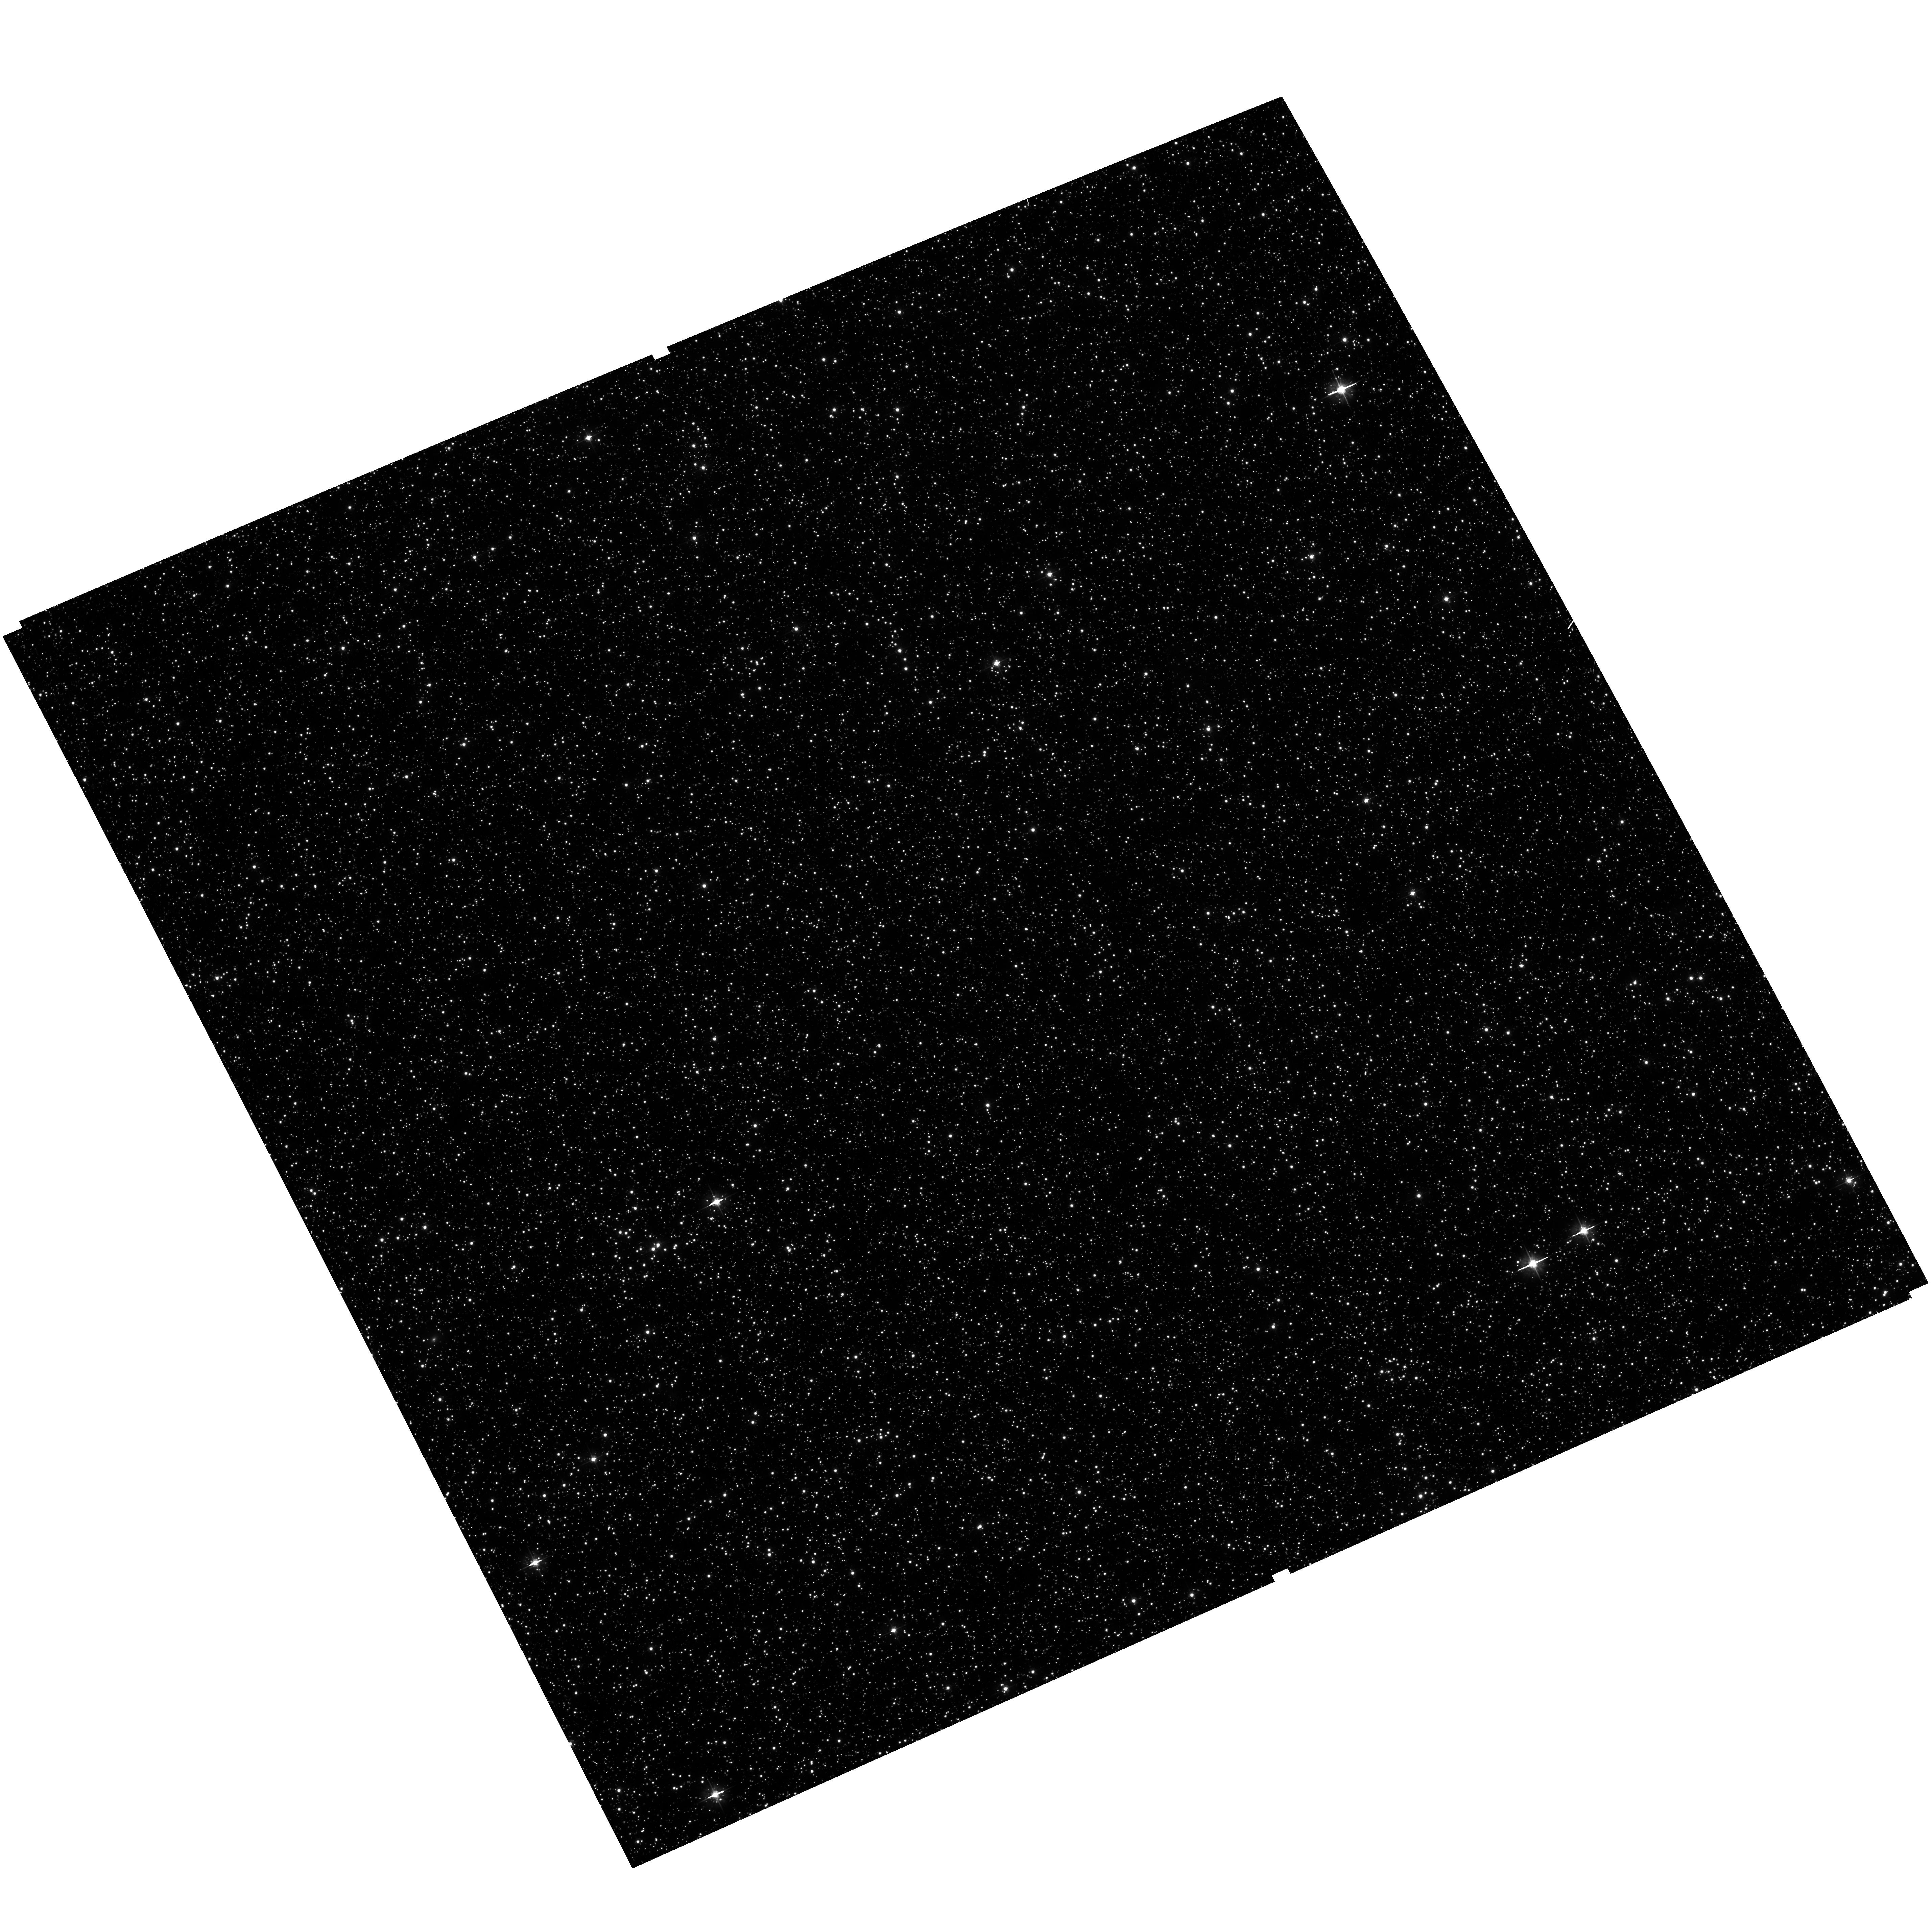
Target: field at RA 82.621°, Dec -69.842°. Instrument: ACS/WFC. Filter: F475W. Exposure: 17 min. Observation ID: hst_12257_20_acs_wfc_f475w_jbhy20

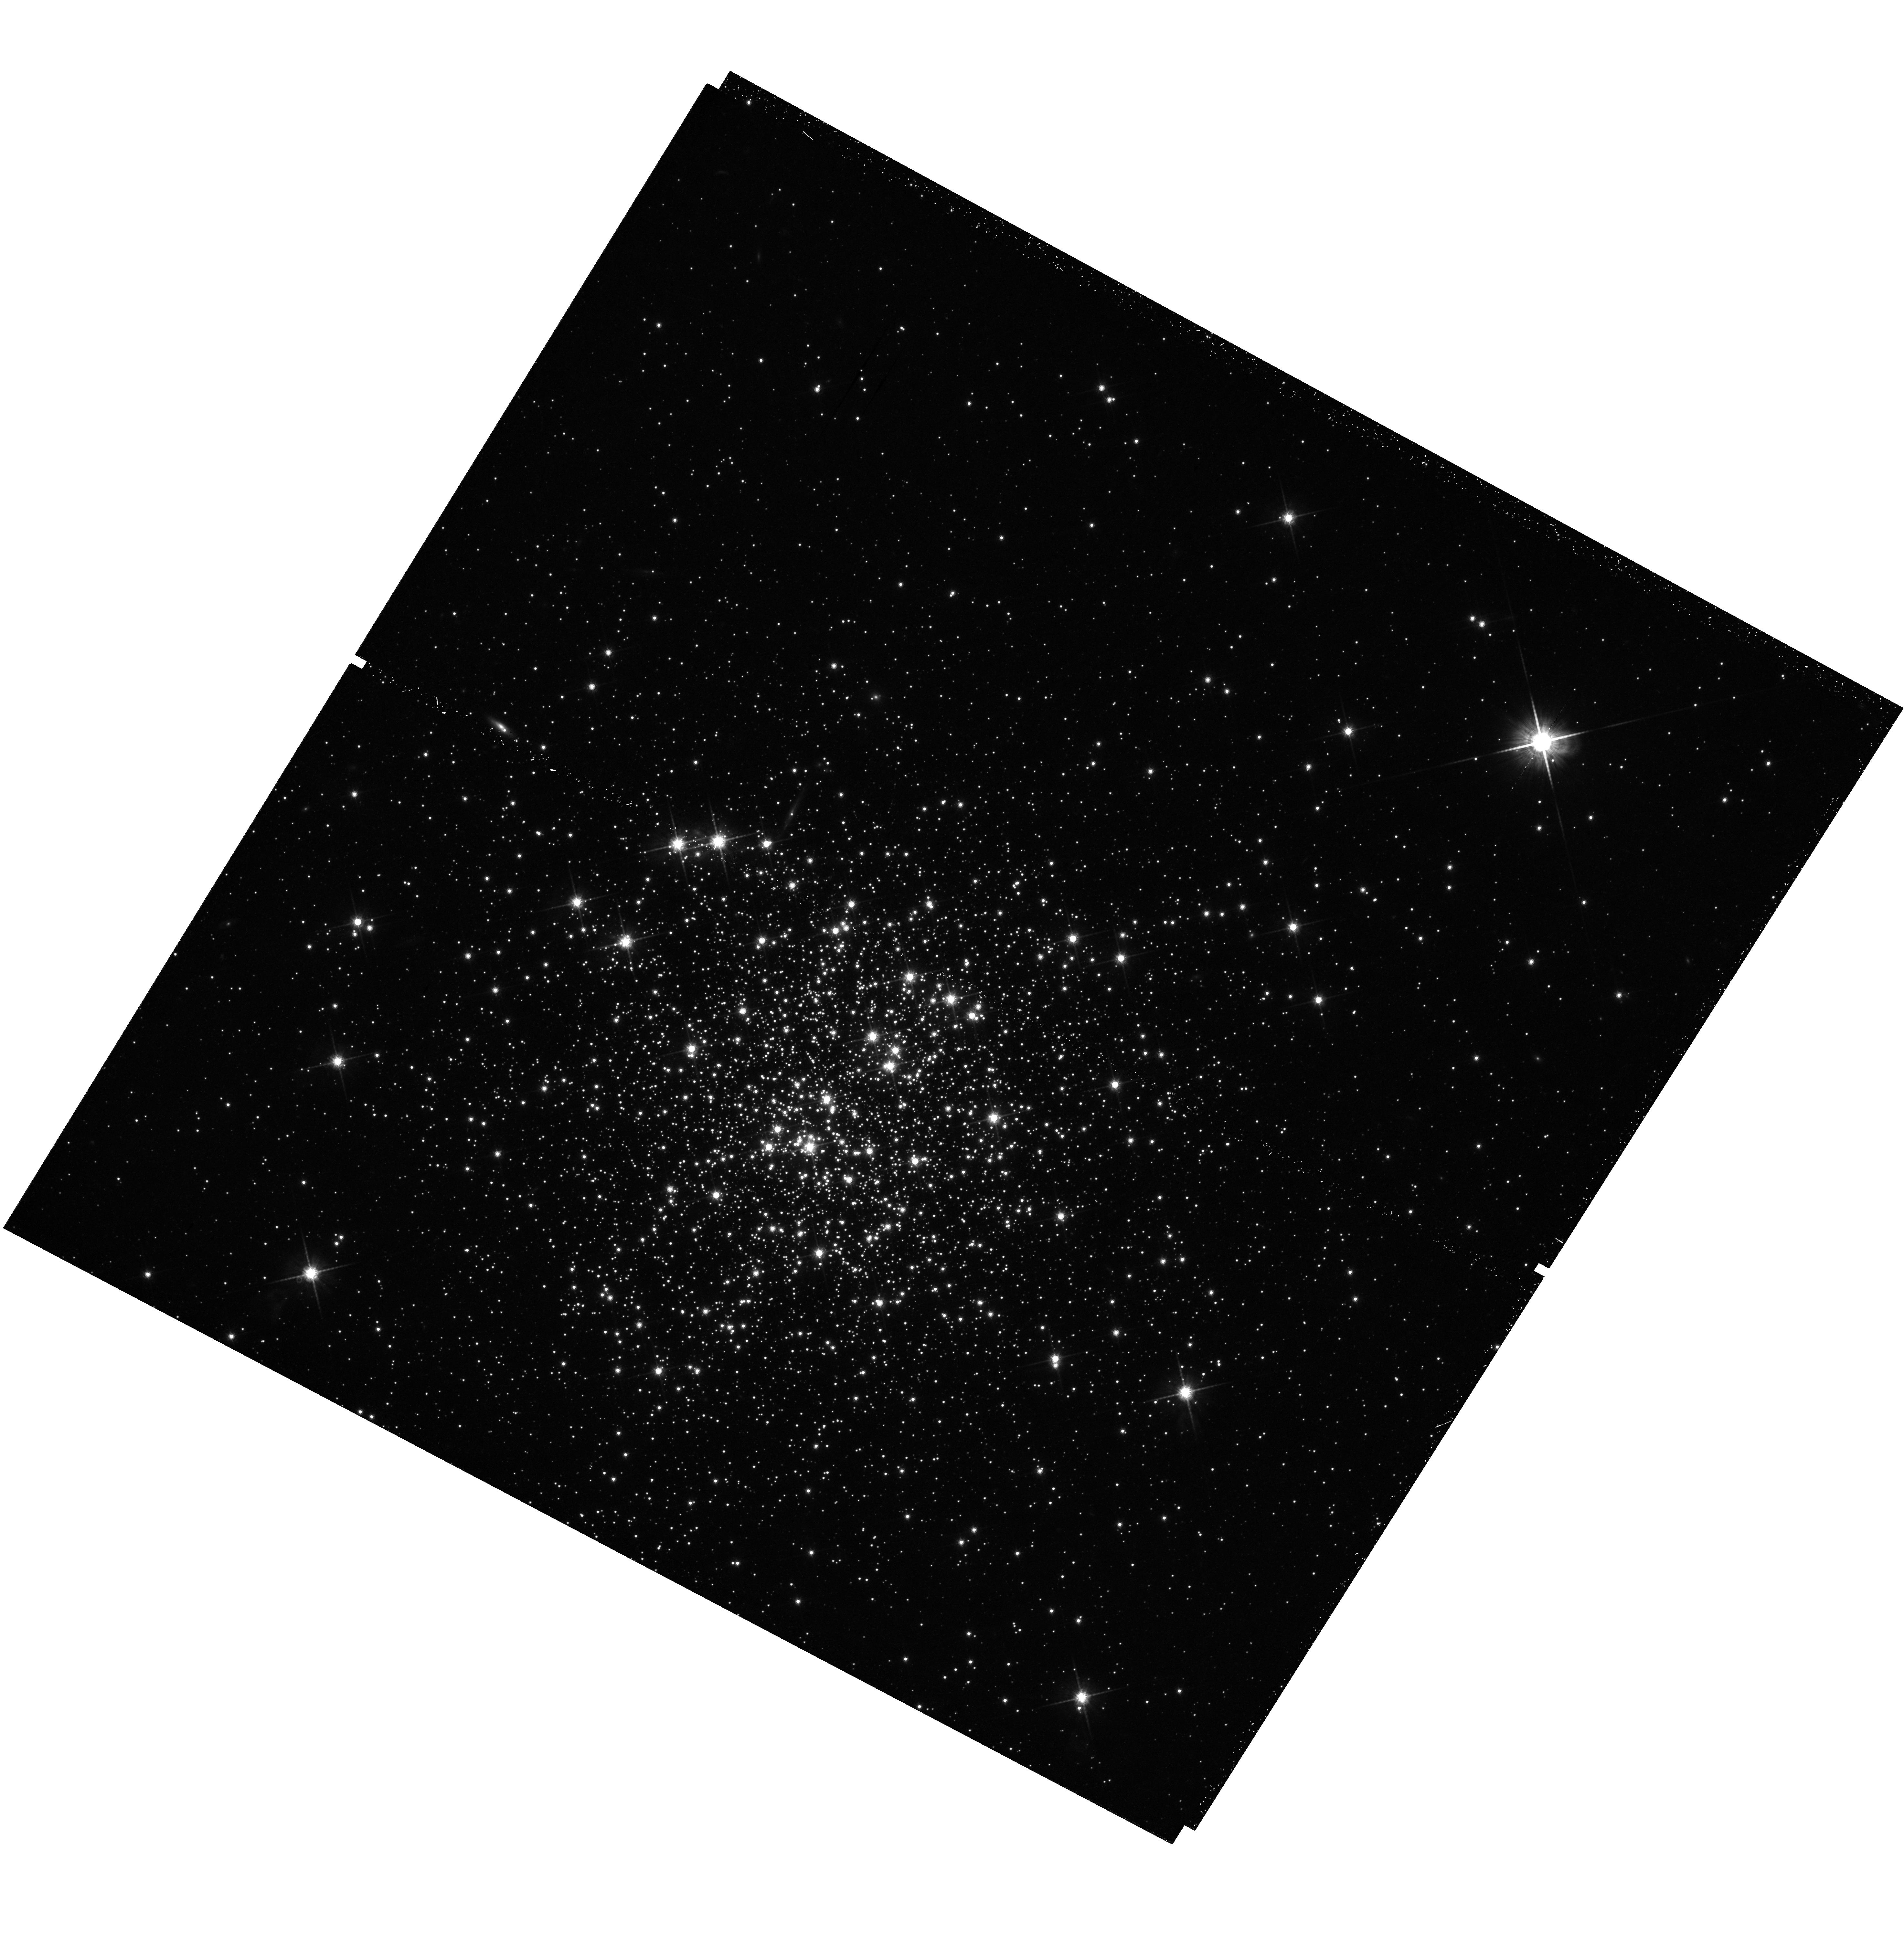
Target: NGC-2203. Instrument: WFC3/UVIS. Filter: F814W. Exposure: 33 min. Observation ID: hst_12257_10_wfc3_uvis_f814w_ibhy10

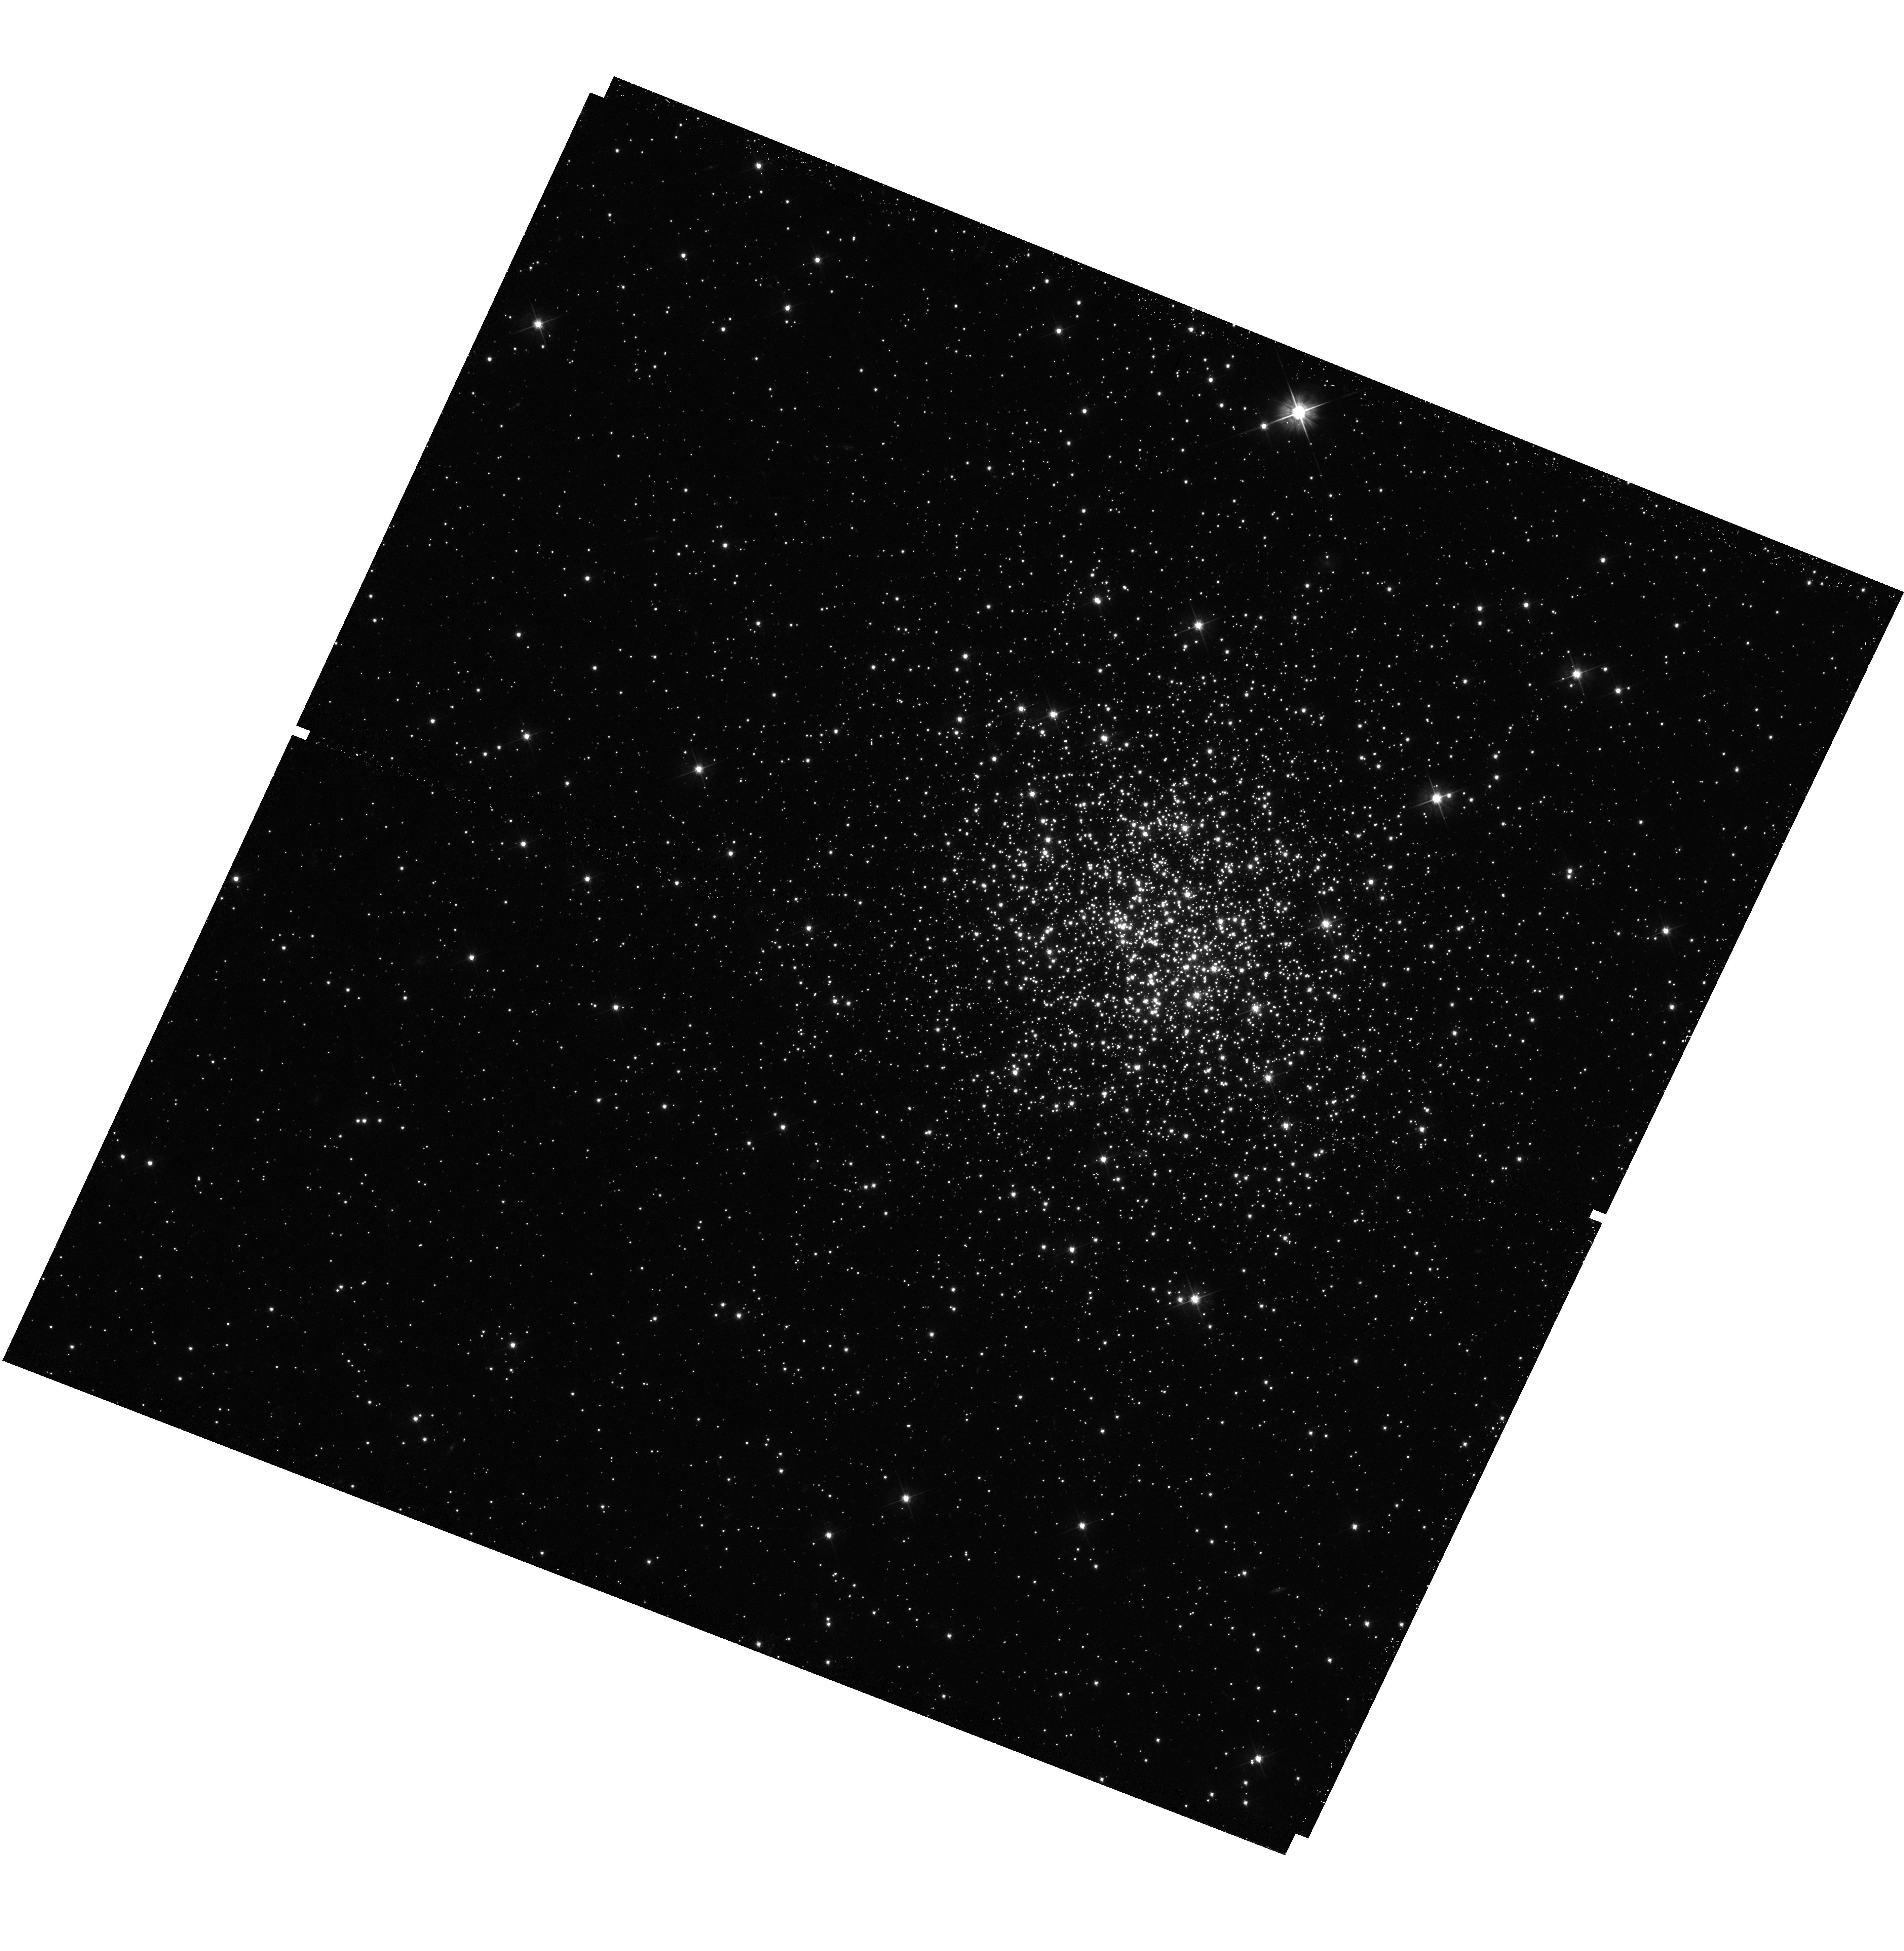
Target: NGC-2154. Instrument: WFC3/UVIS. Filter: F555W. Exposure: 17 min. Observation ID: hst_12257_42_wfc3_uvis_f555w_ibhy42

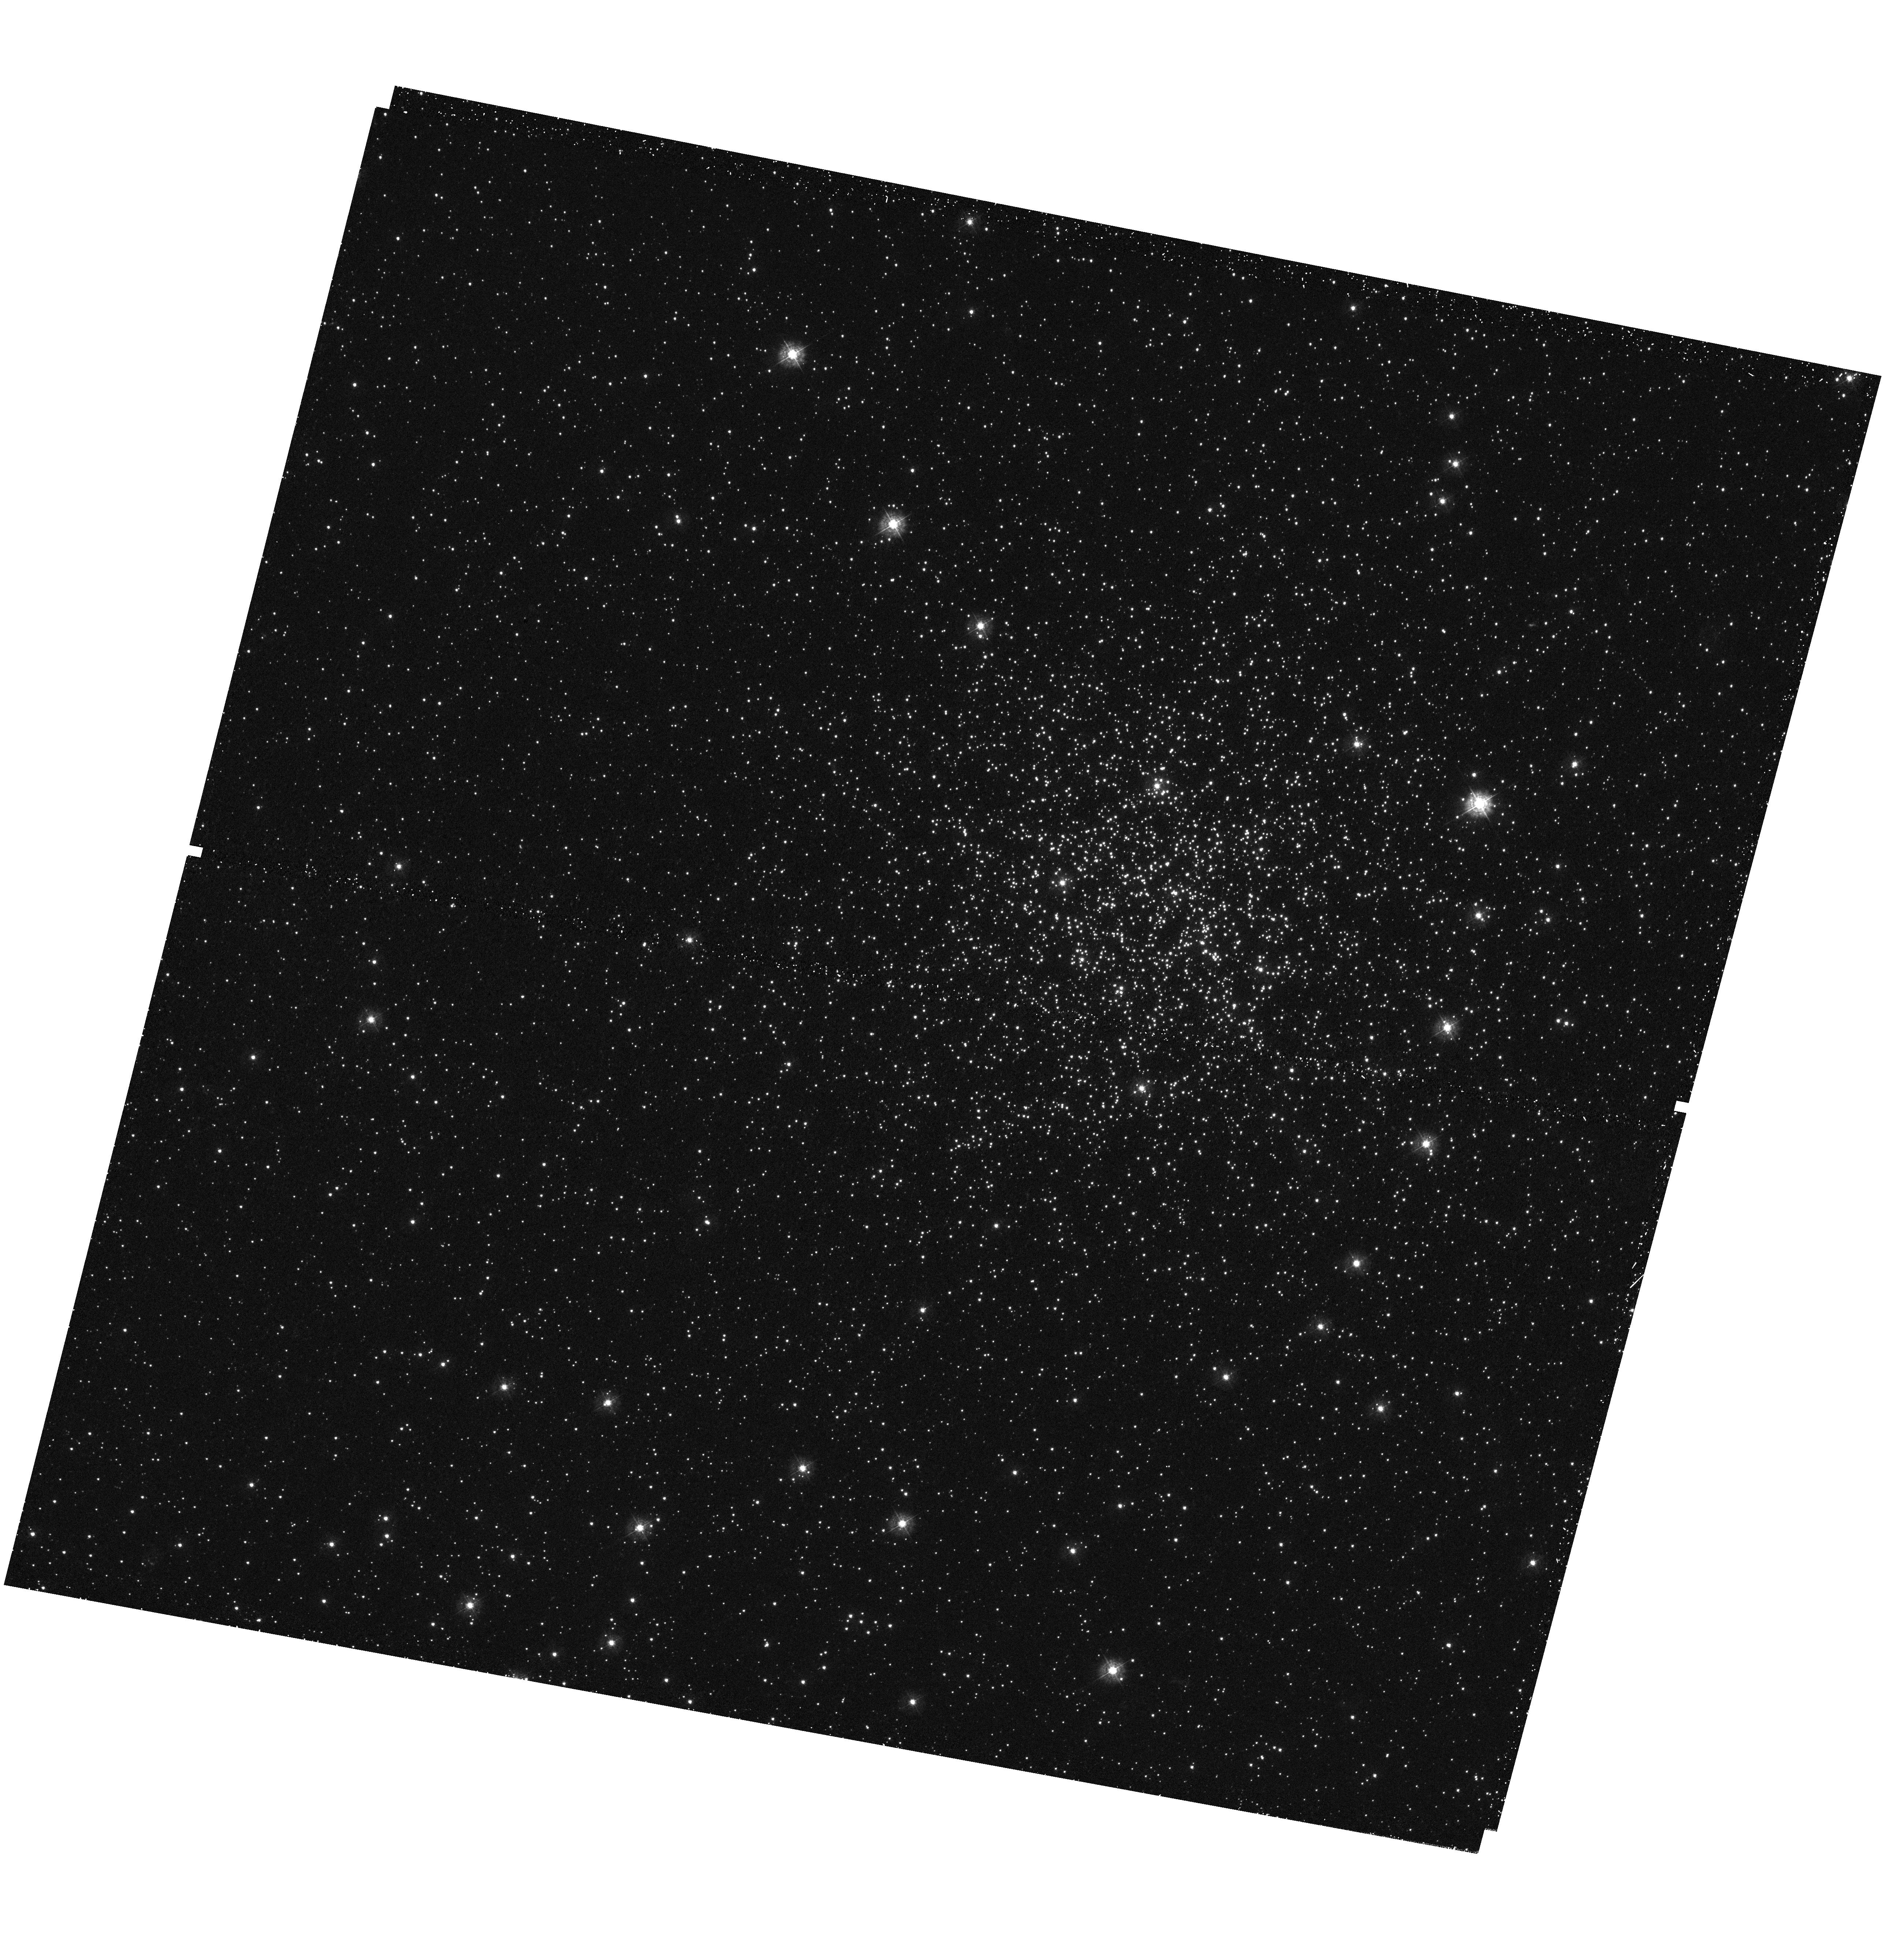
Target: NGC-1852. Instrument: WFC3/UVIS. Filter: F336W. Exposure: 36 min. Observation ID: hst_12257_41_wfc3_uvis_f336w_ibhy41

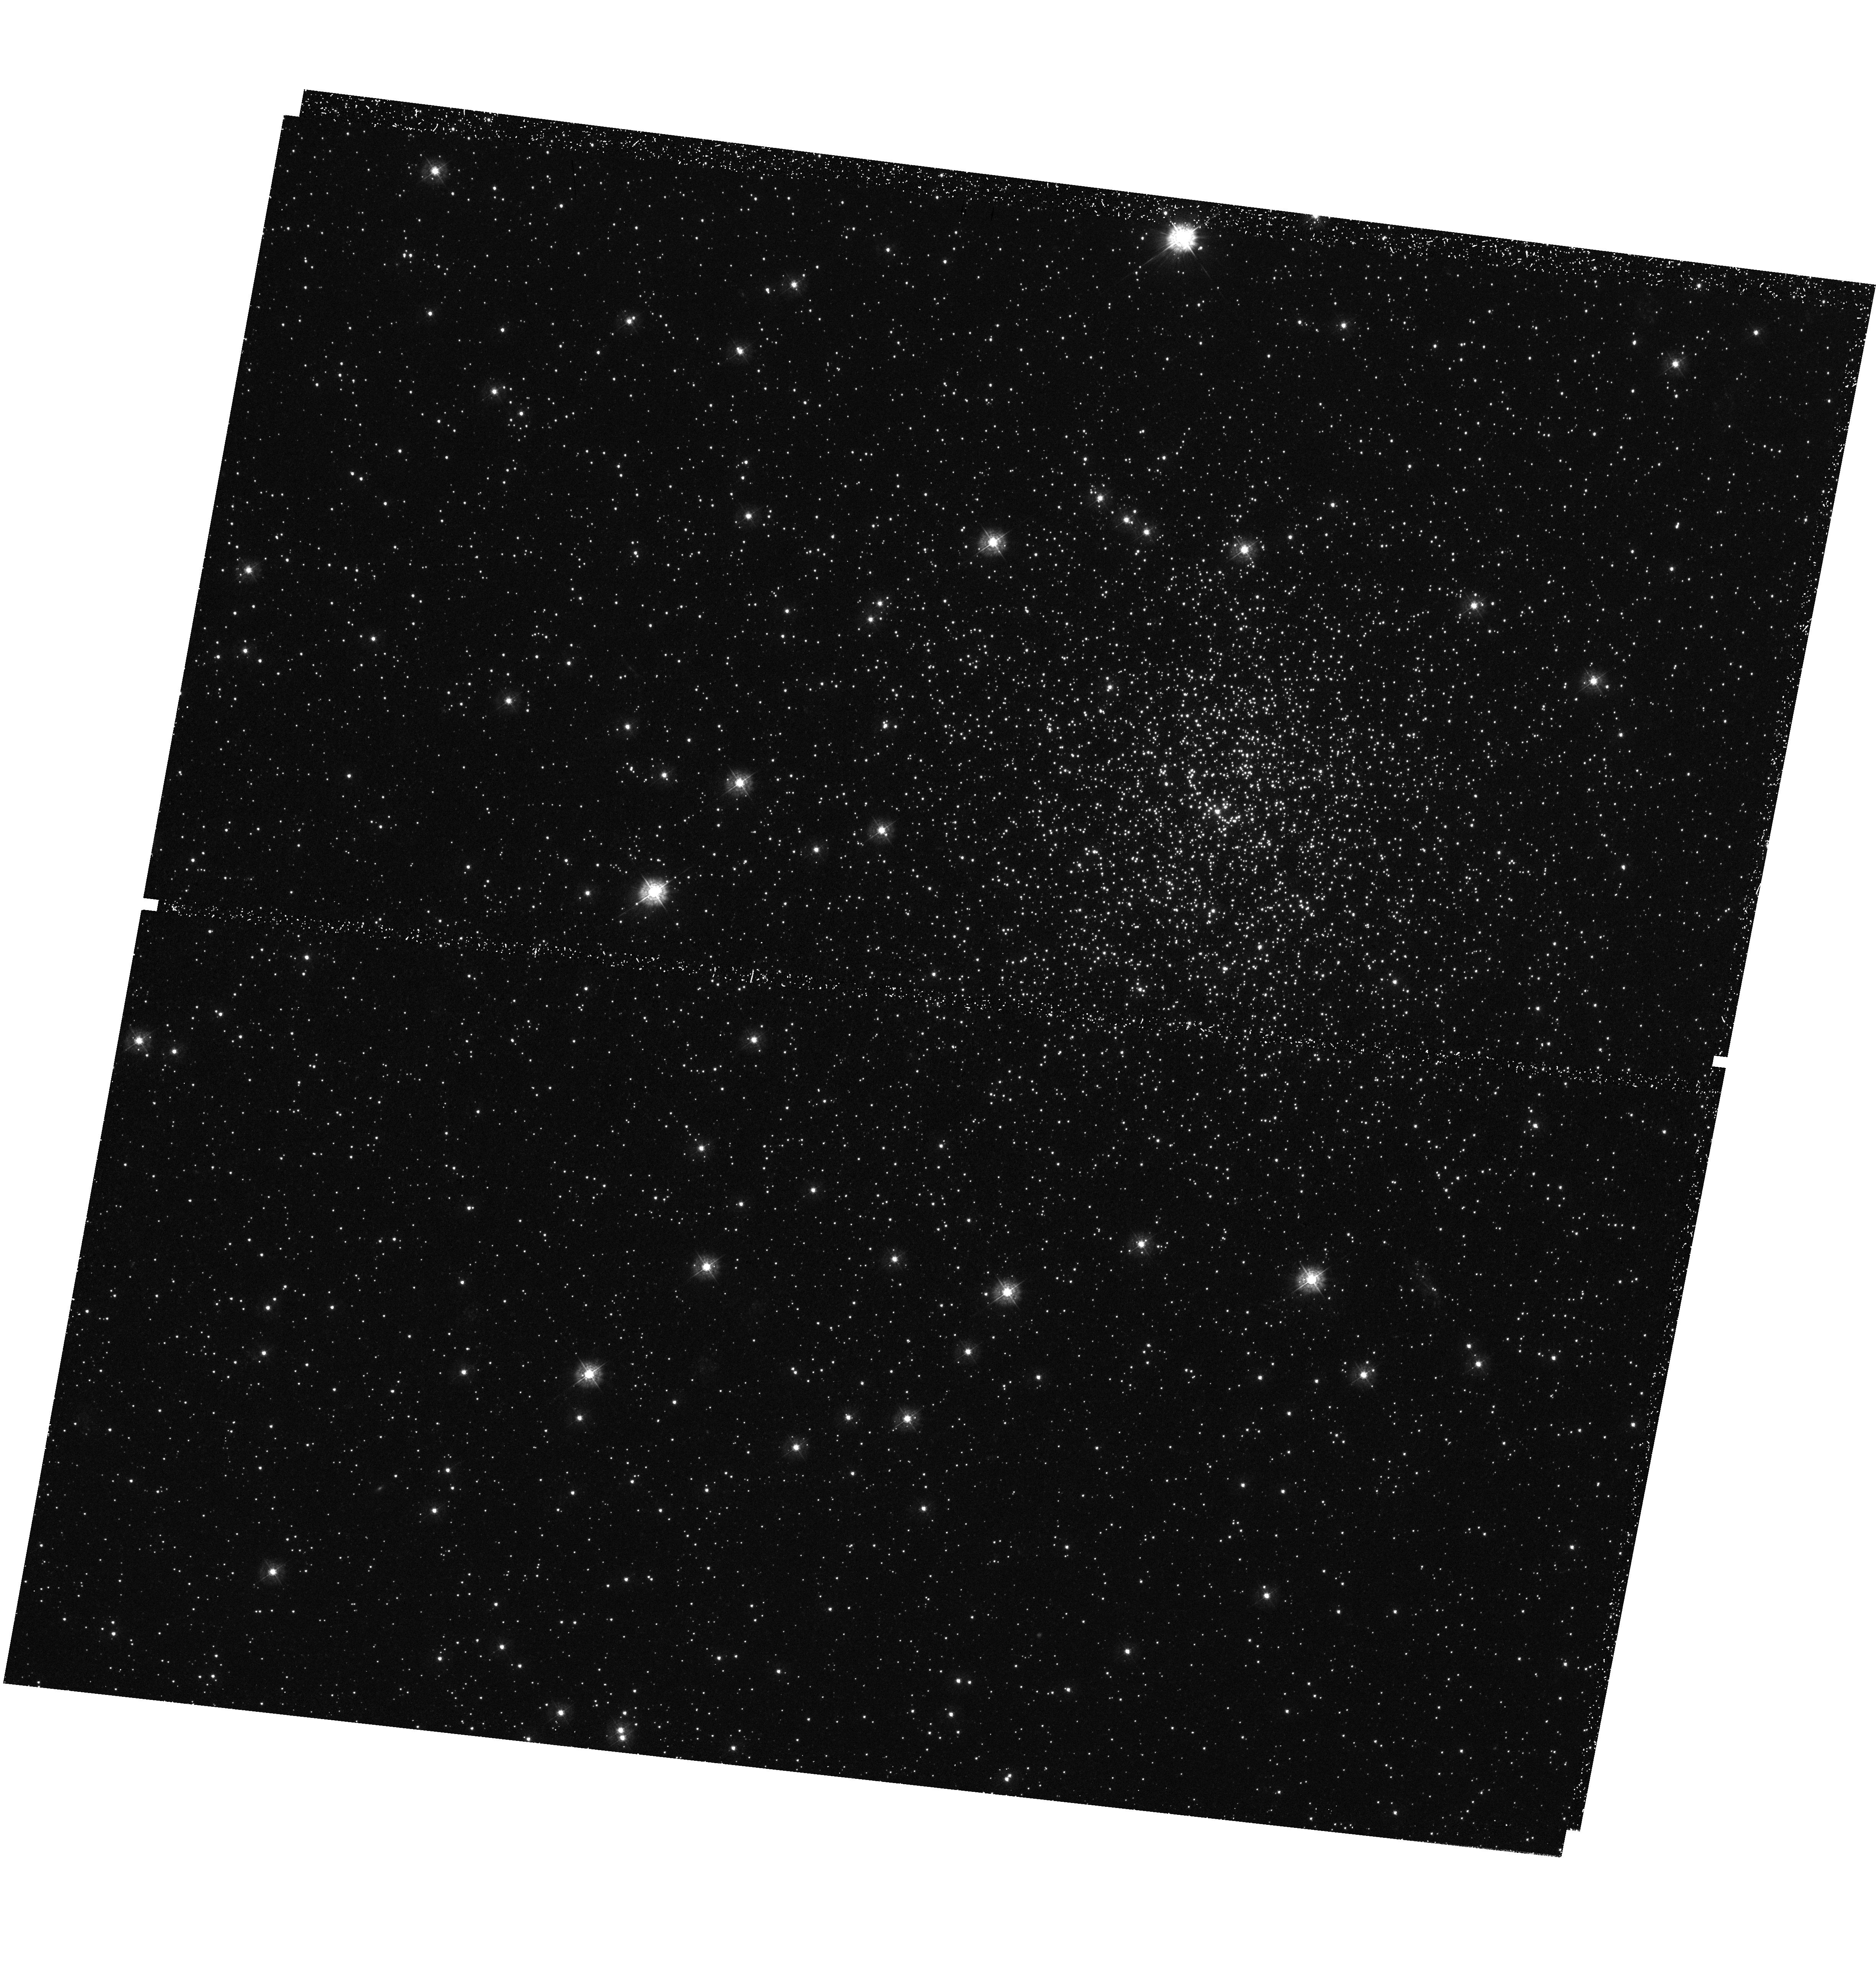
Target: NGC-1751. Instrument: WFC3/UVIS. Filter: F336W. Exposure: 60 min. Observation ID: hst_12257_52_wfc3_uvis_f336w_ibhy52

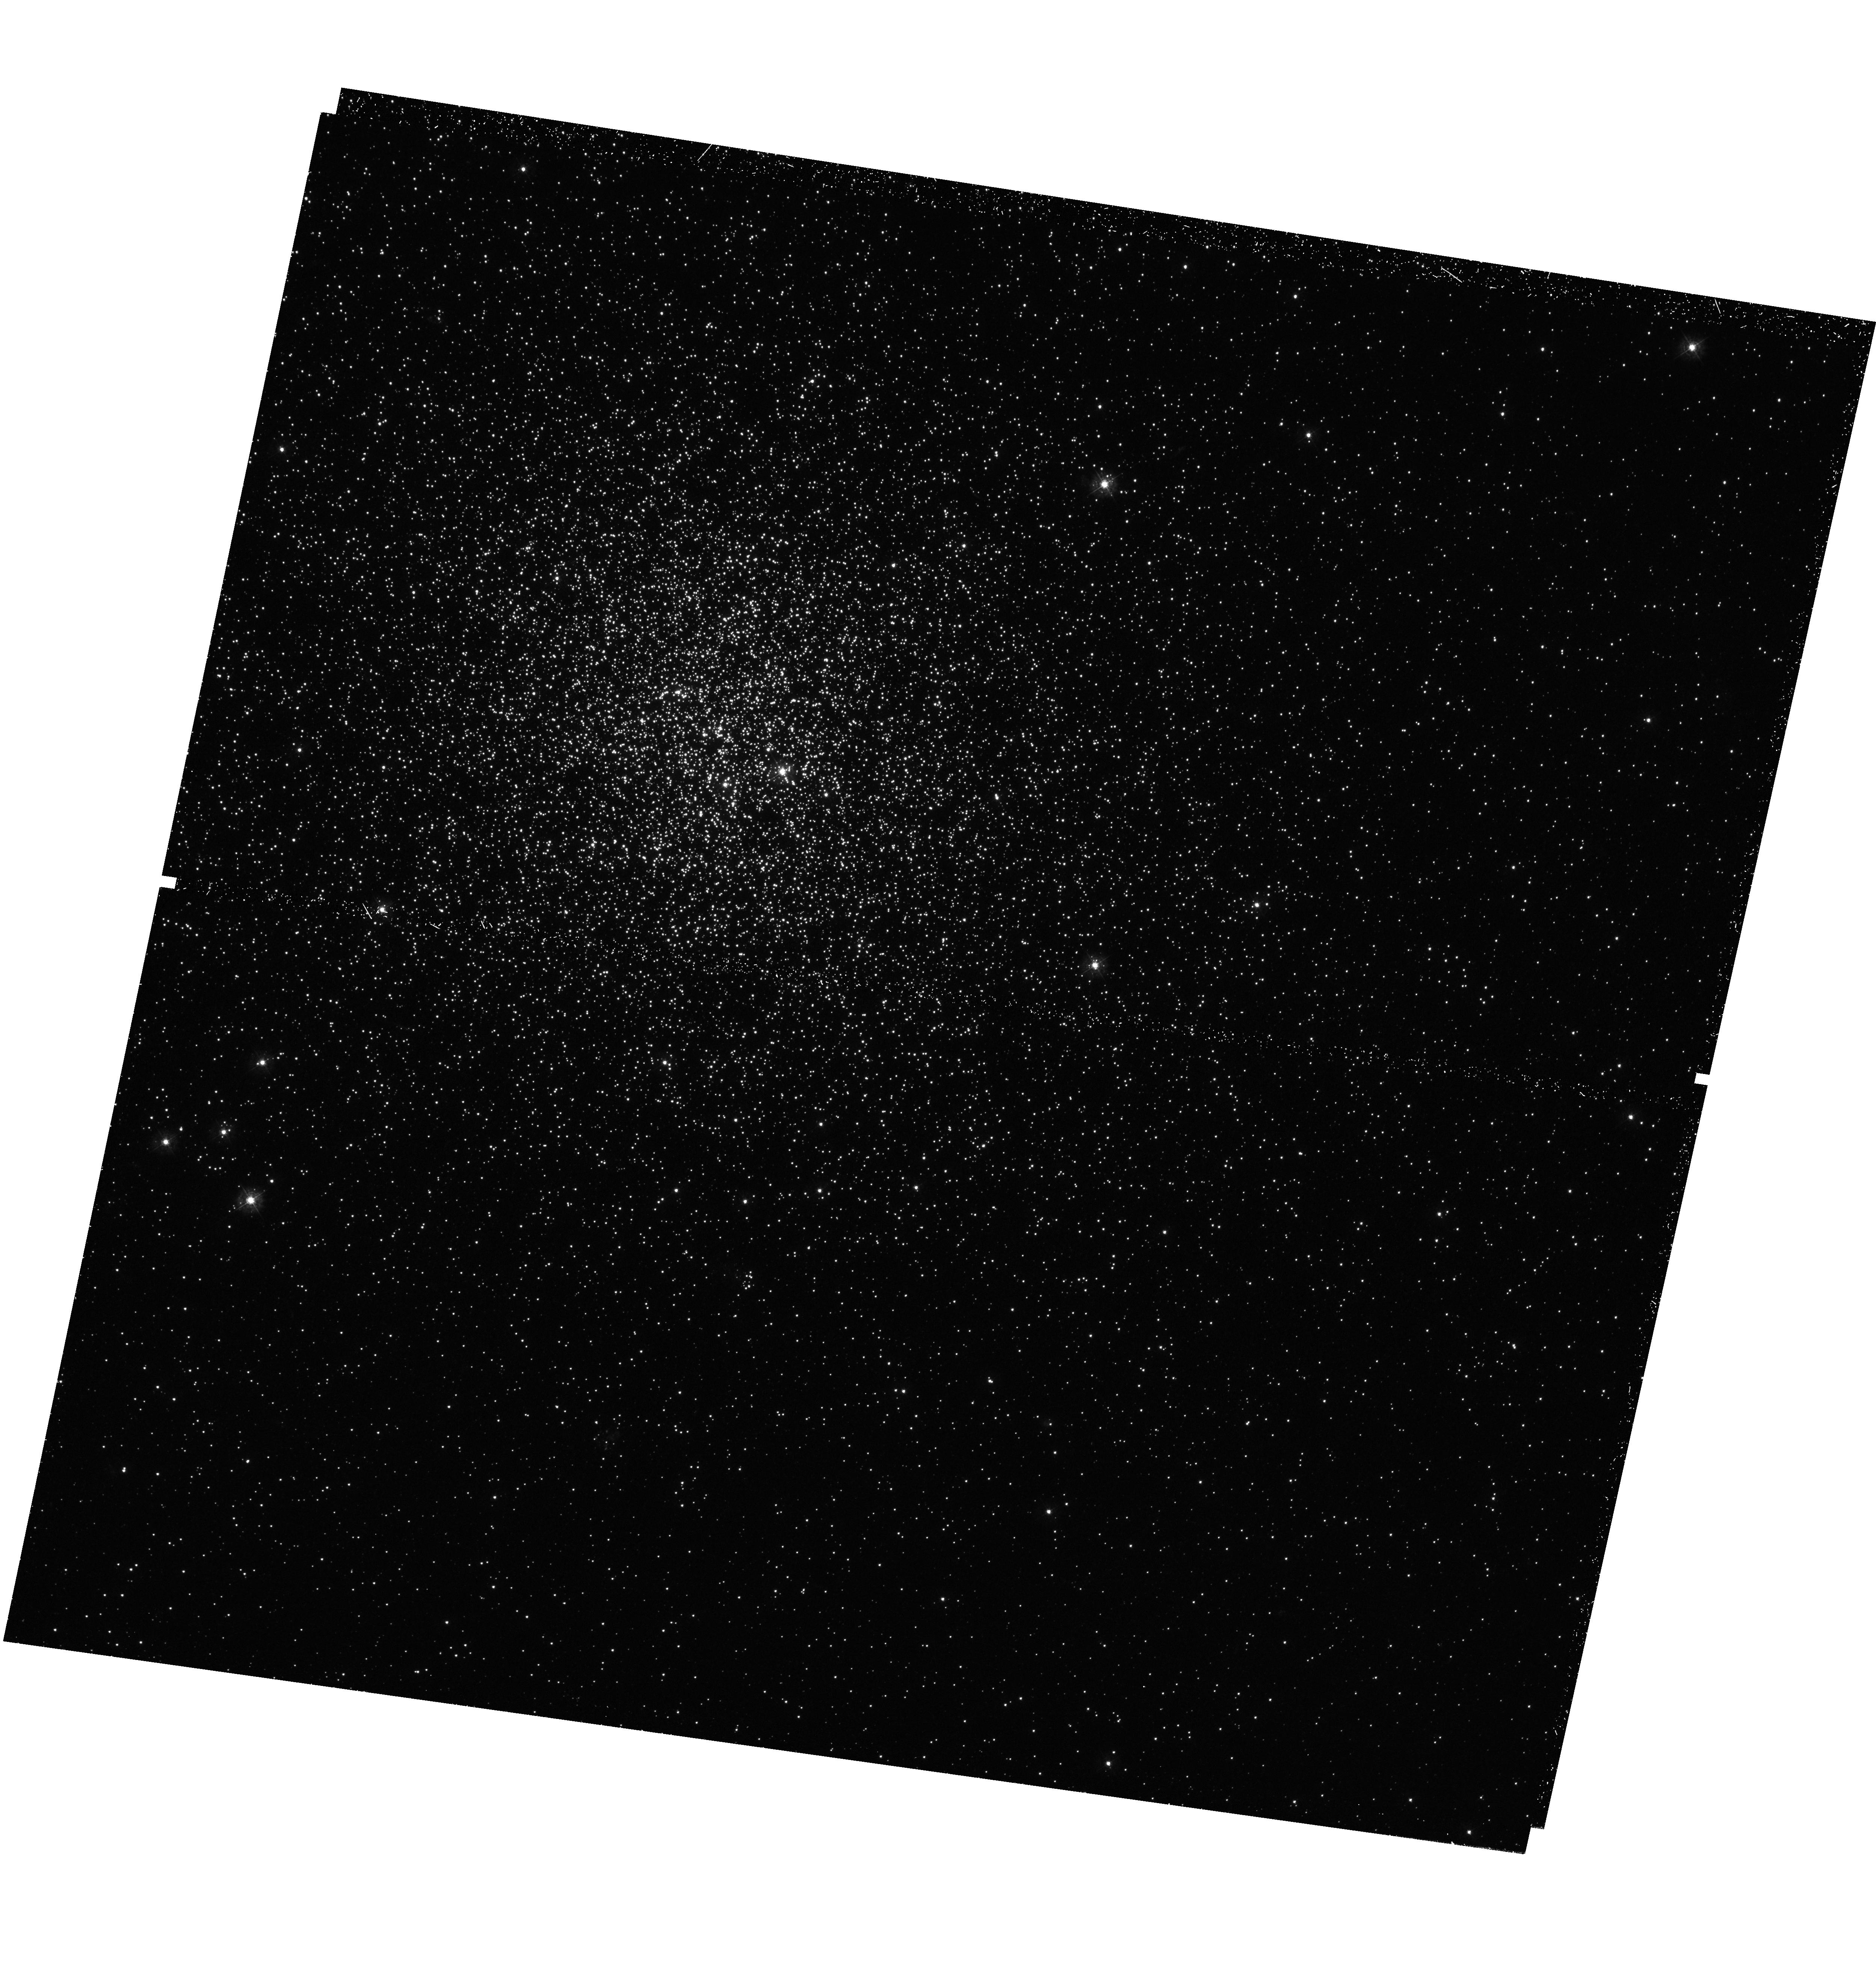
Target: NGC-1783. Instrument: WFC3/UVIS. Filter: F336W. Exposure: 60 min. Observation ID: hst_12257_50_wfc3_uvis_f336w_ibhy50

The Nature of Multiple Main Sequence Turn-offs and Dual Red Clumps in Magellanic Cloud Star Clusters (PI: Girardi, Leo)

Recently, deep images from the ACS camera aboard HST provided conclusive evidence that several massive intermediate-age star clusters in the LMC and SMC present multiple main-sequence turn-offs (MMSTO), and in some cases also dual red clumps. These observations challenge the notion that star clusters are simple stellar populations, and pose serious questions regarding the mechanisms responsible for star cluster formation. In this project, we propose to collect WFC3 imaging that should lead to an understanding of the nature of the MMSTO phenomenon. We will perform deep F475W and F814W imaging for a complete sample of star clusters covering well-defined intervals of age and total mass. The sample comprises star clusters spanning a wide variety of concentrations and locations within the LMC and SMC, so as to allow a study of the physical properties causing the MMSTO phenomenon. The data will allow us to derive detailed star formation histories via CMD reconstruction methods, and locate the targets in the robust absolute age scale provided by clusters with dual red clumps. The underlying field population will be characterized by means of ACS images of nearby areas obtained in parallel. For all sample clusters more massive than 10^5 solar masses (including those with previous ACS/WFC imaging) we will also obtain high-S/N F336W imaging to probe star-to-star abundance variations in C and N along the RGB. Such variations are expected from self-enrichment from intermediate-mass stars within the clusters, in analogy with what is observed in the most massive old globular clusters. Thanks to its photometric depth and accuracy, the resulting dataset will constitute an invaluable resource for studies of stellar evolution and dynamics in star clusters.